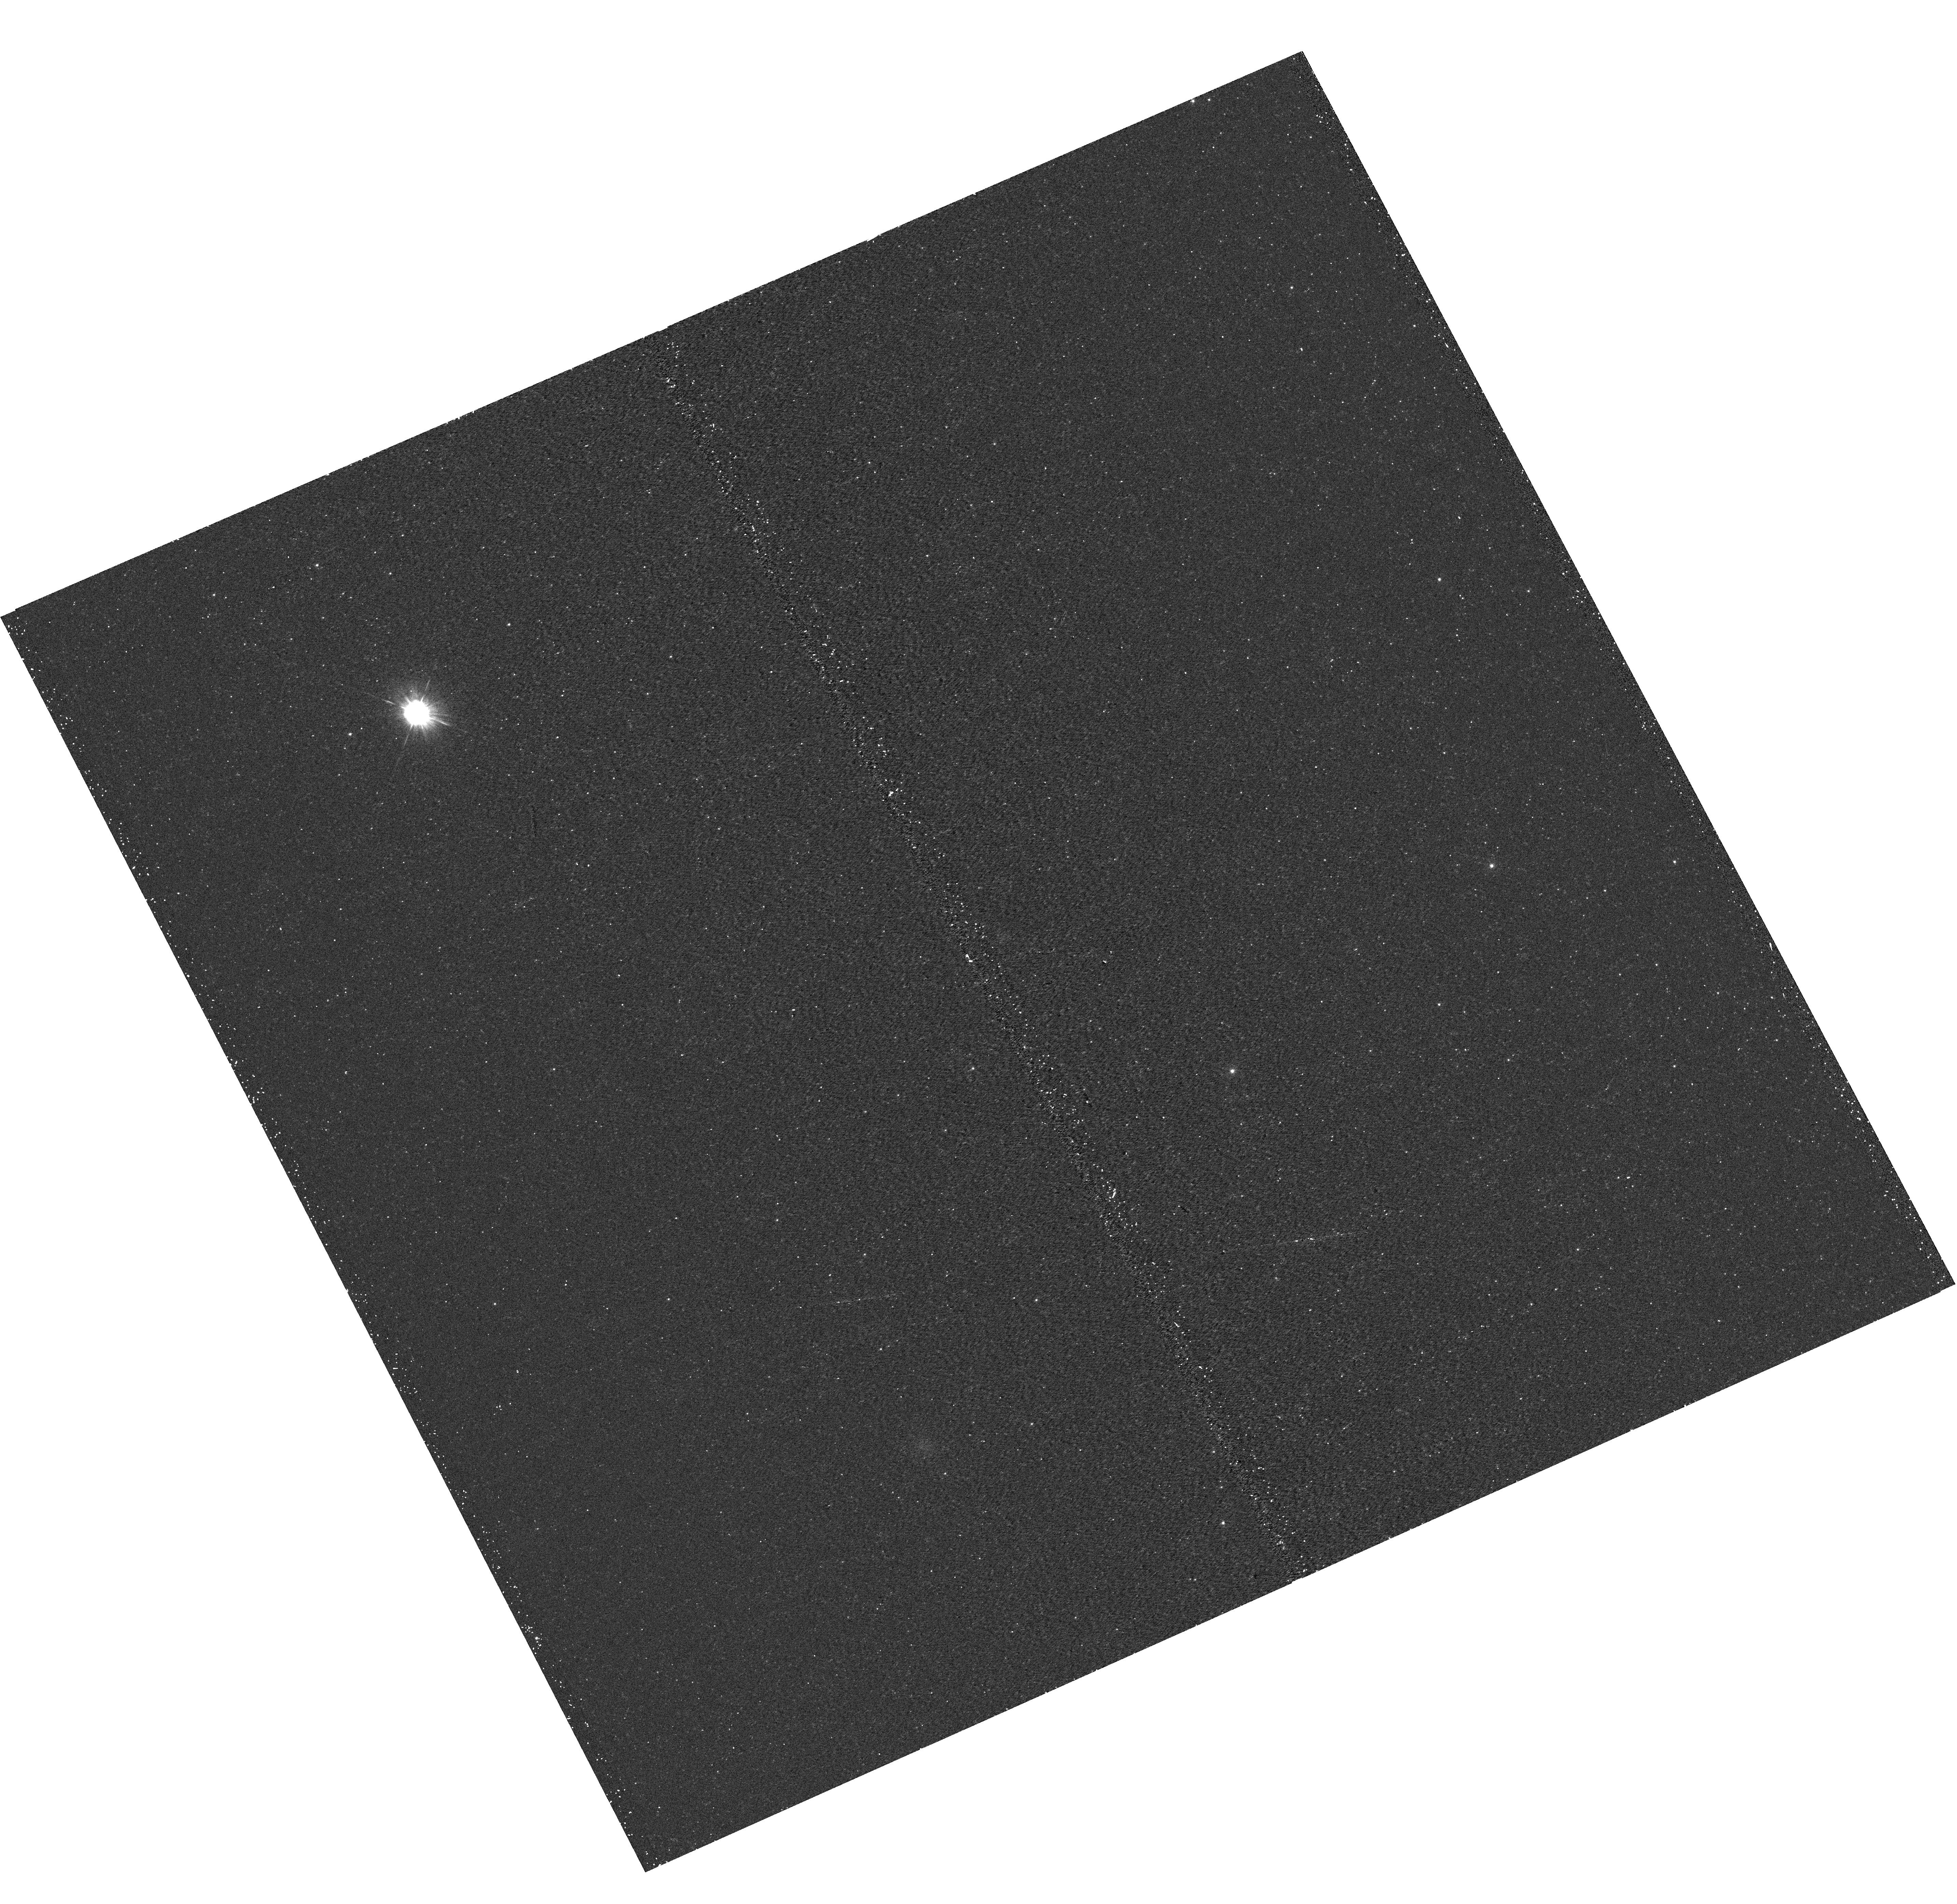
Target: M31-B04-F08-UVIS. Instrument: WFC3/UVIS. Filter: F275W. Exposure: 17 min. Observation ID: hst_12107_08_wfc3_uvis_f275w_ibfi08

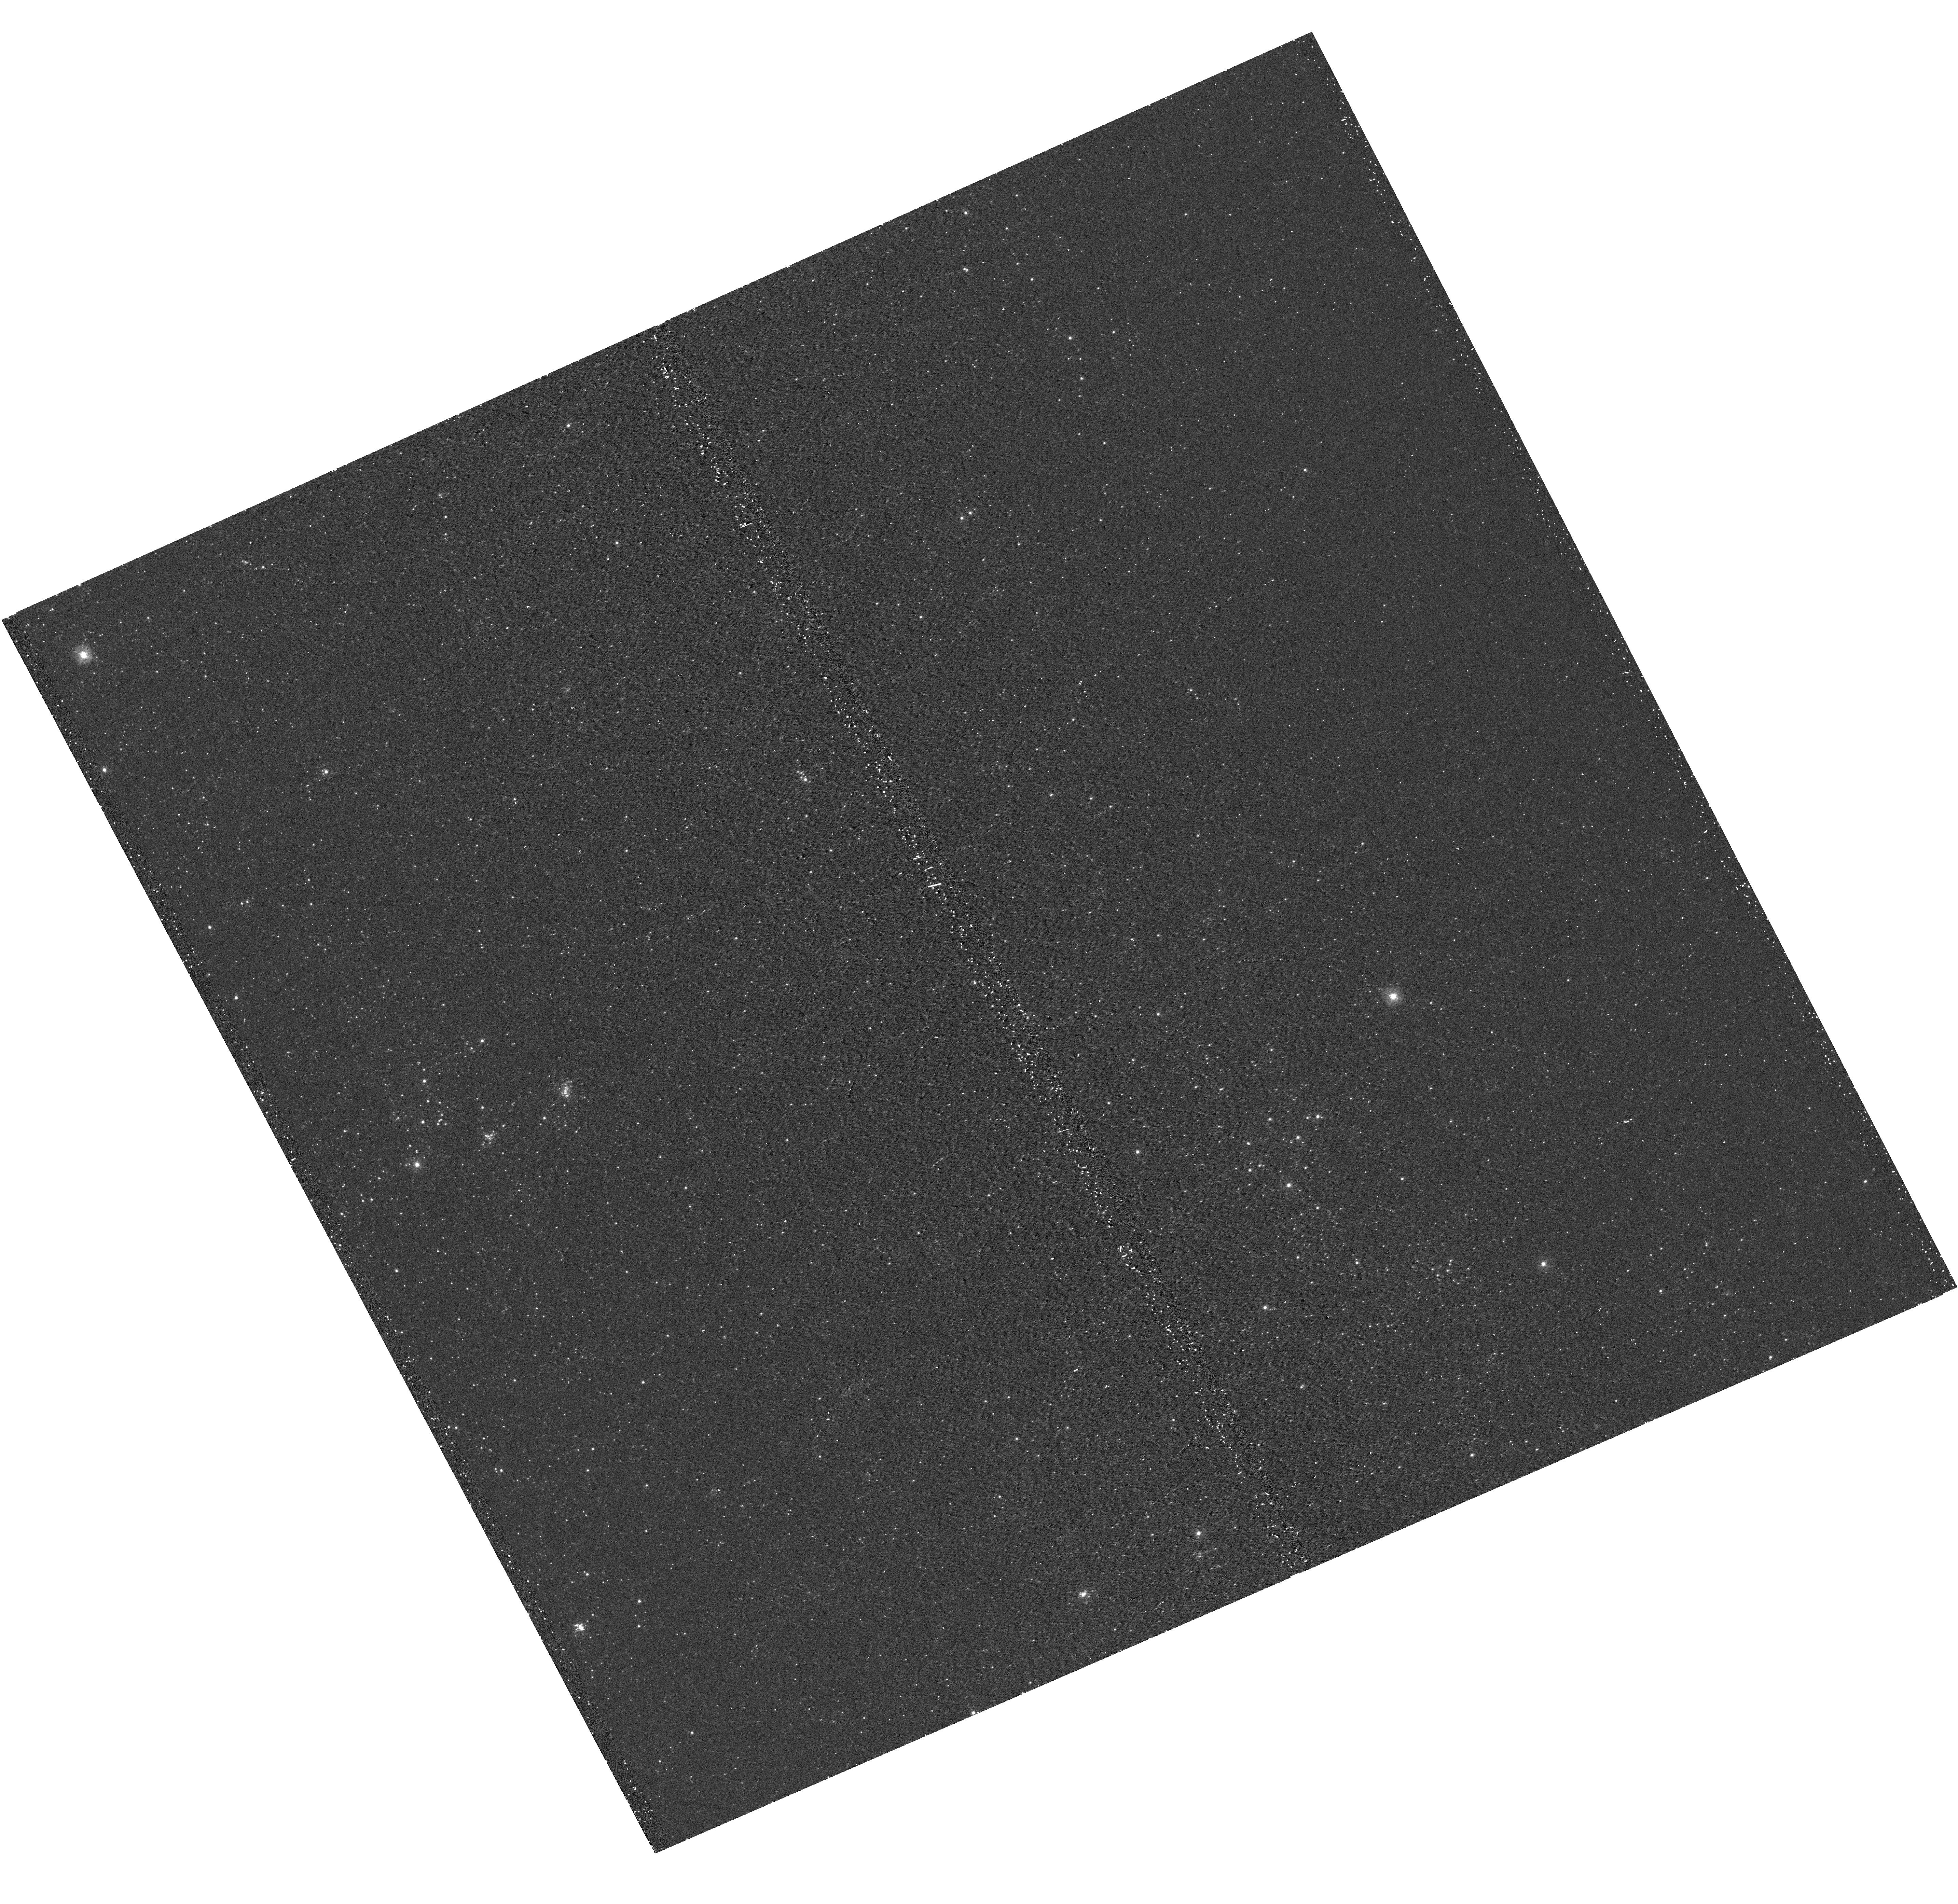
Target: M31-B04-F17-UVIS. Instrument: WFC3/UVIS. Filter: F275W. Exposure: 15 min. Observation ID: hst_12107_17_wfc3_uvis_f275w_ibfi17

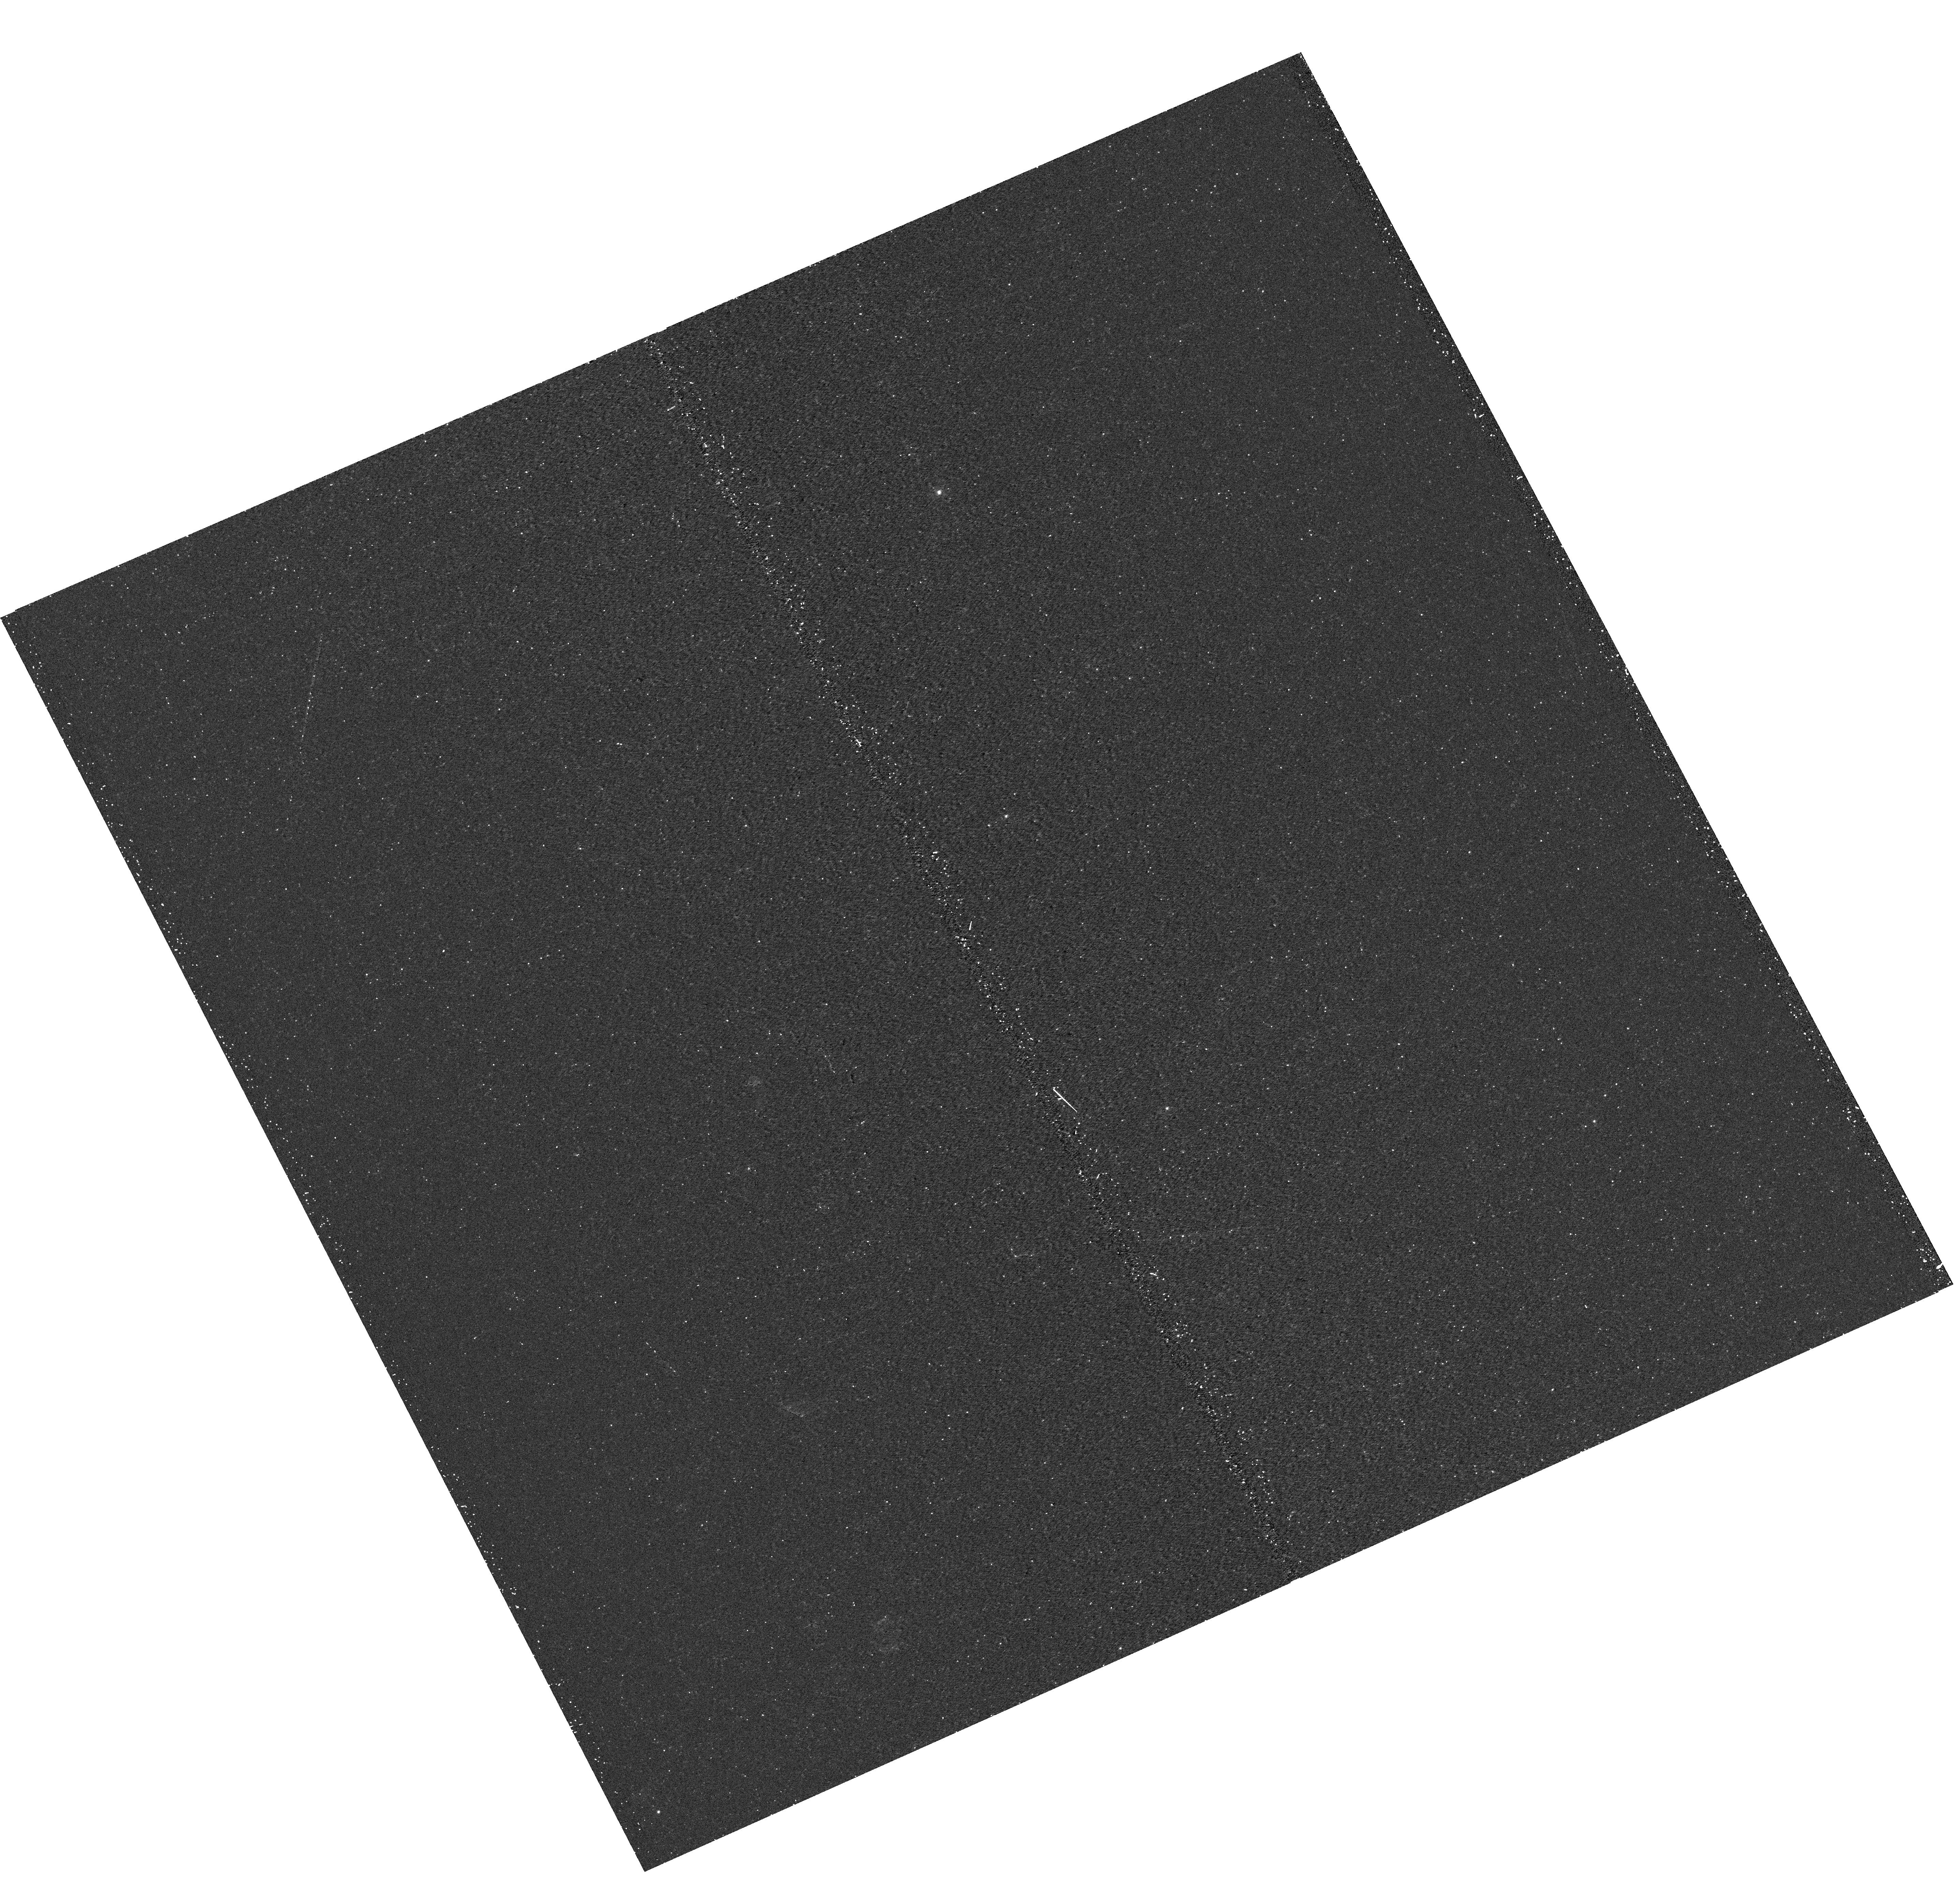
Target: M31-B04-F13-UVIS. Instrument: WFC3/UVIS. Filter: F275W. Exposure: 17 min. Observation ID: hst_12107_13_wfc3_uvis_f275w_ibfi13

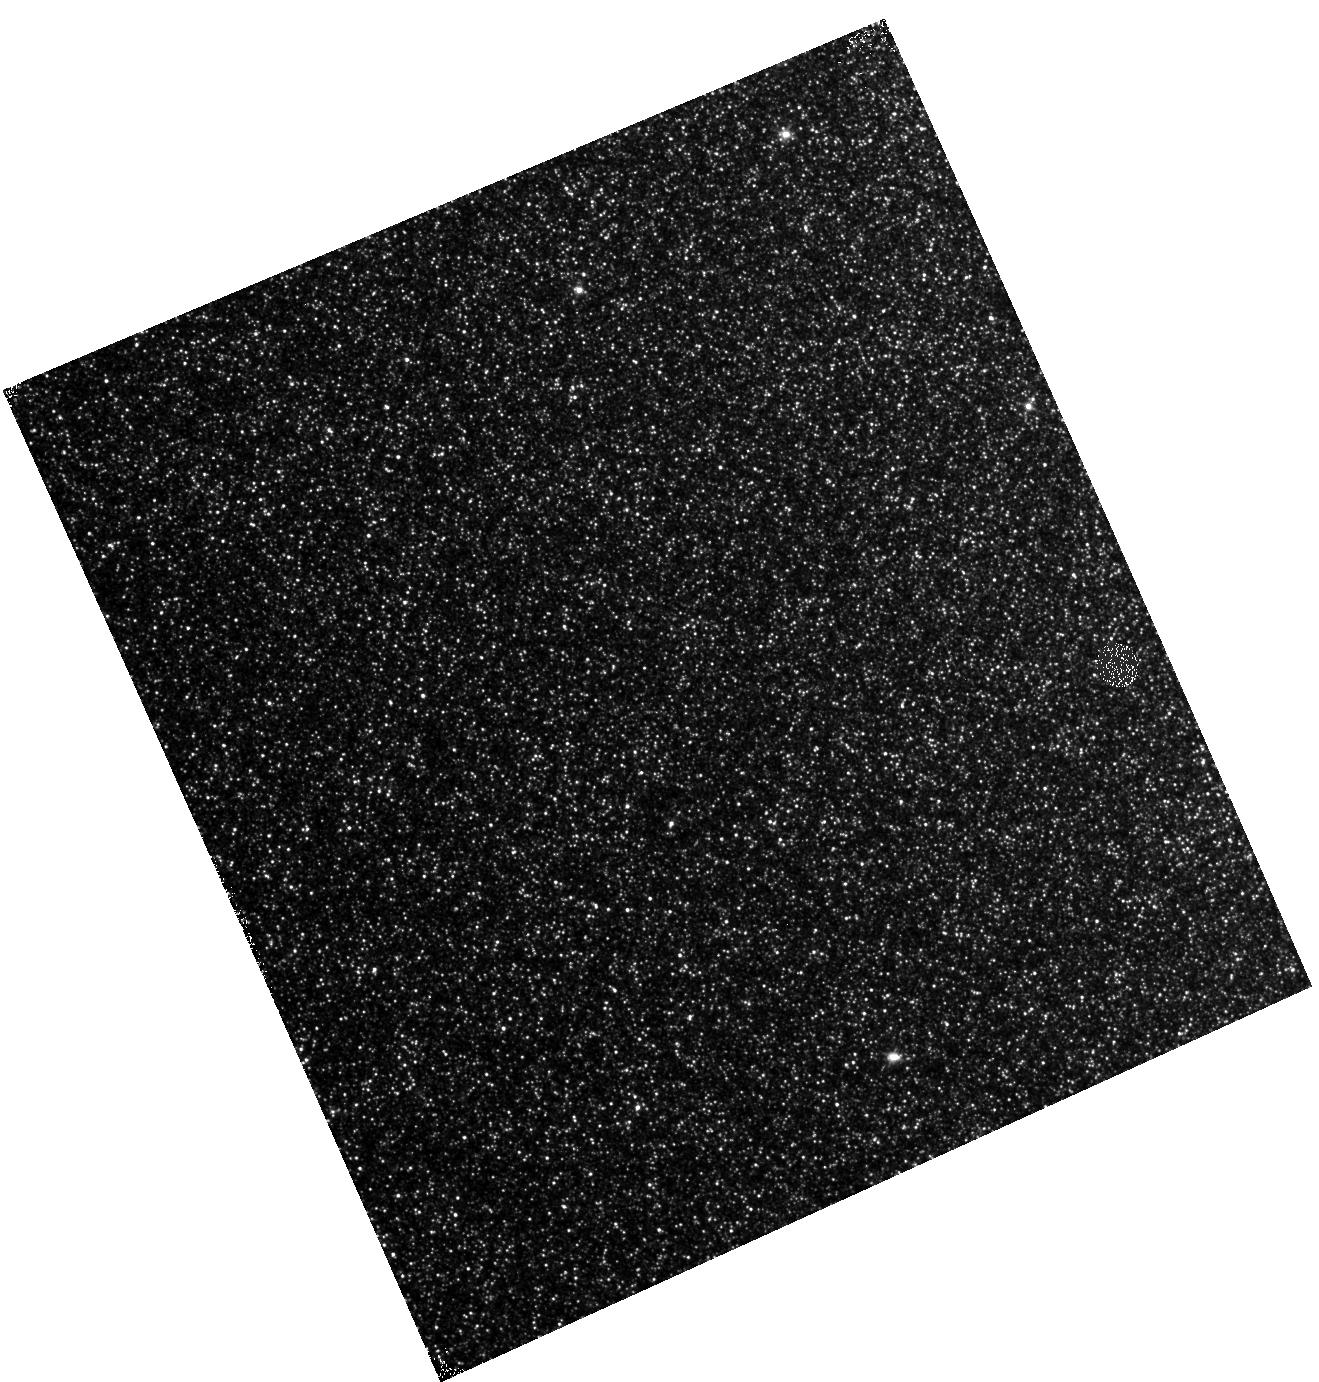
Target: M31-B04-F18-IR. Instrument: WFC3/IR. Filter: F110W. Exposure: 12 min. Observation ID: hst_12107_18_wfc3_ir_f110w_ibfi18

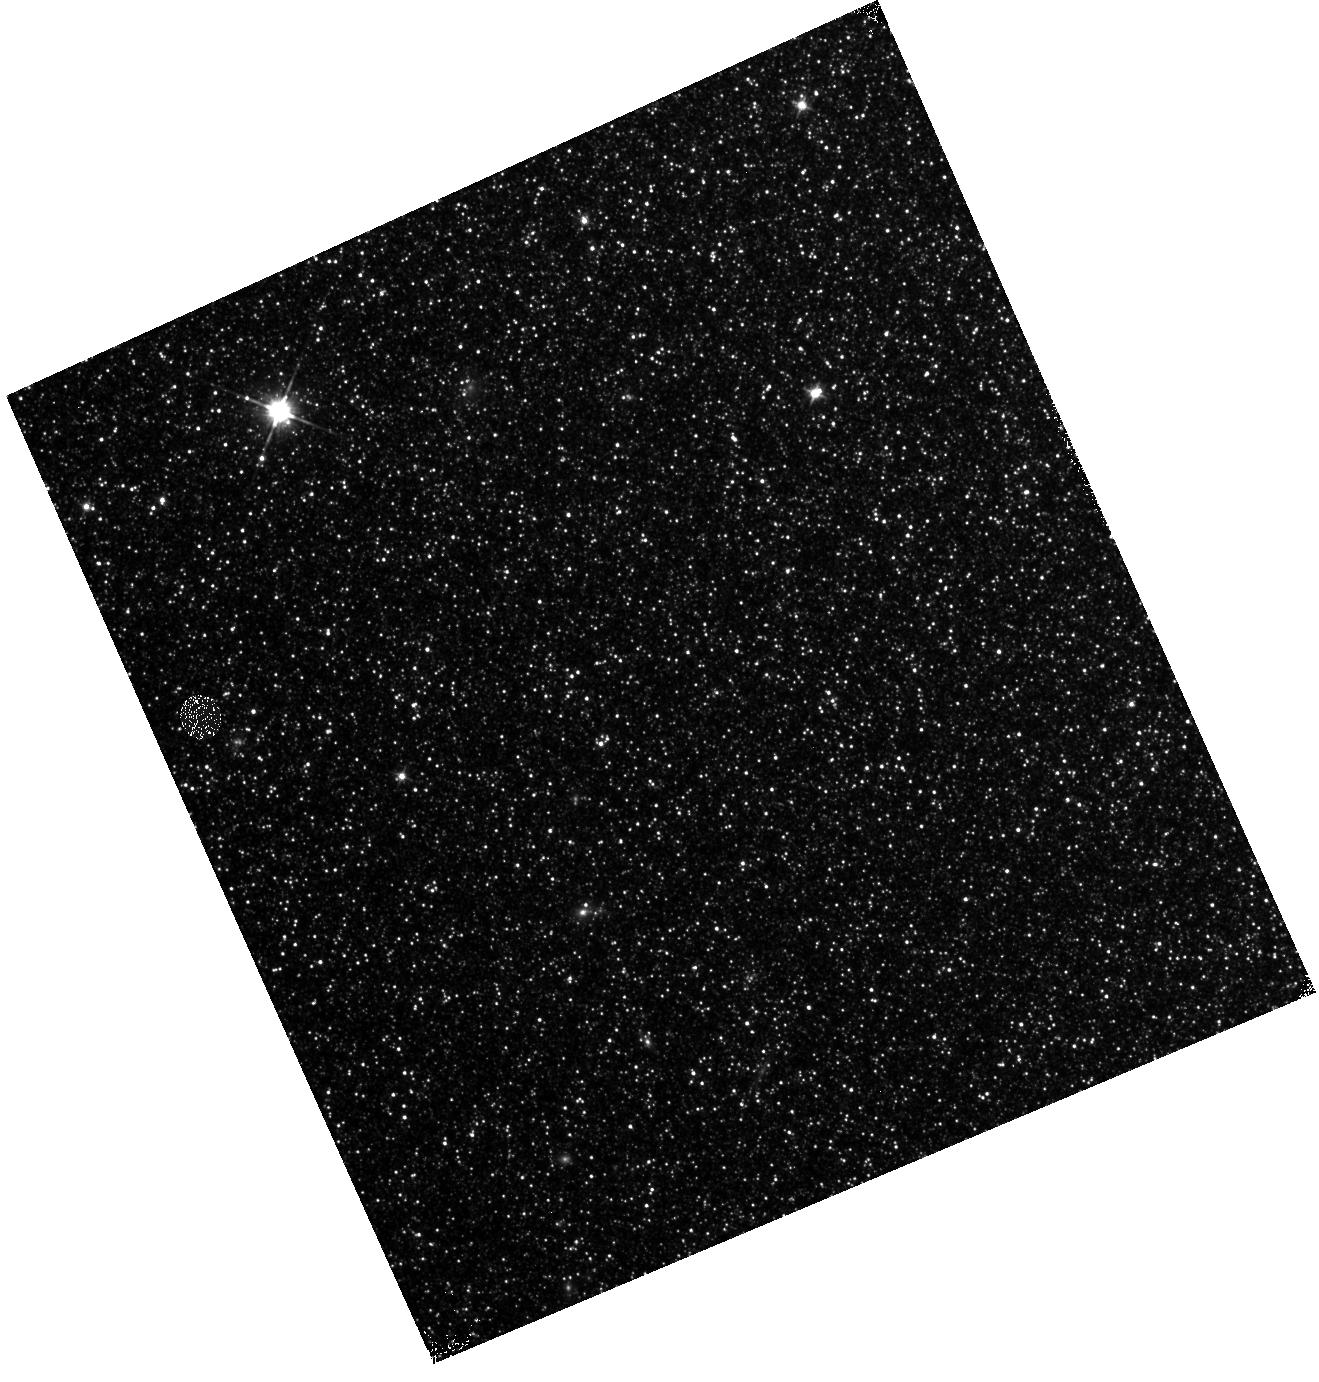
Target: M31-B04-F02-IR. Instrument: WFC3/IR. Filter: F110W. Exposure: 13 min. Observation ID: hst_12107_02_wfc3_ir_f110w_ibfi02

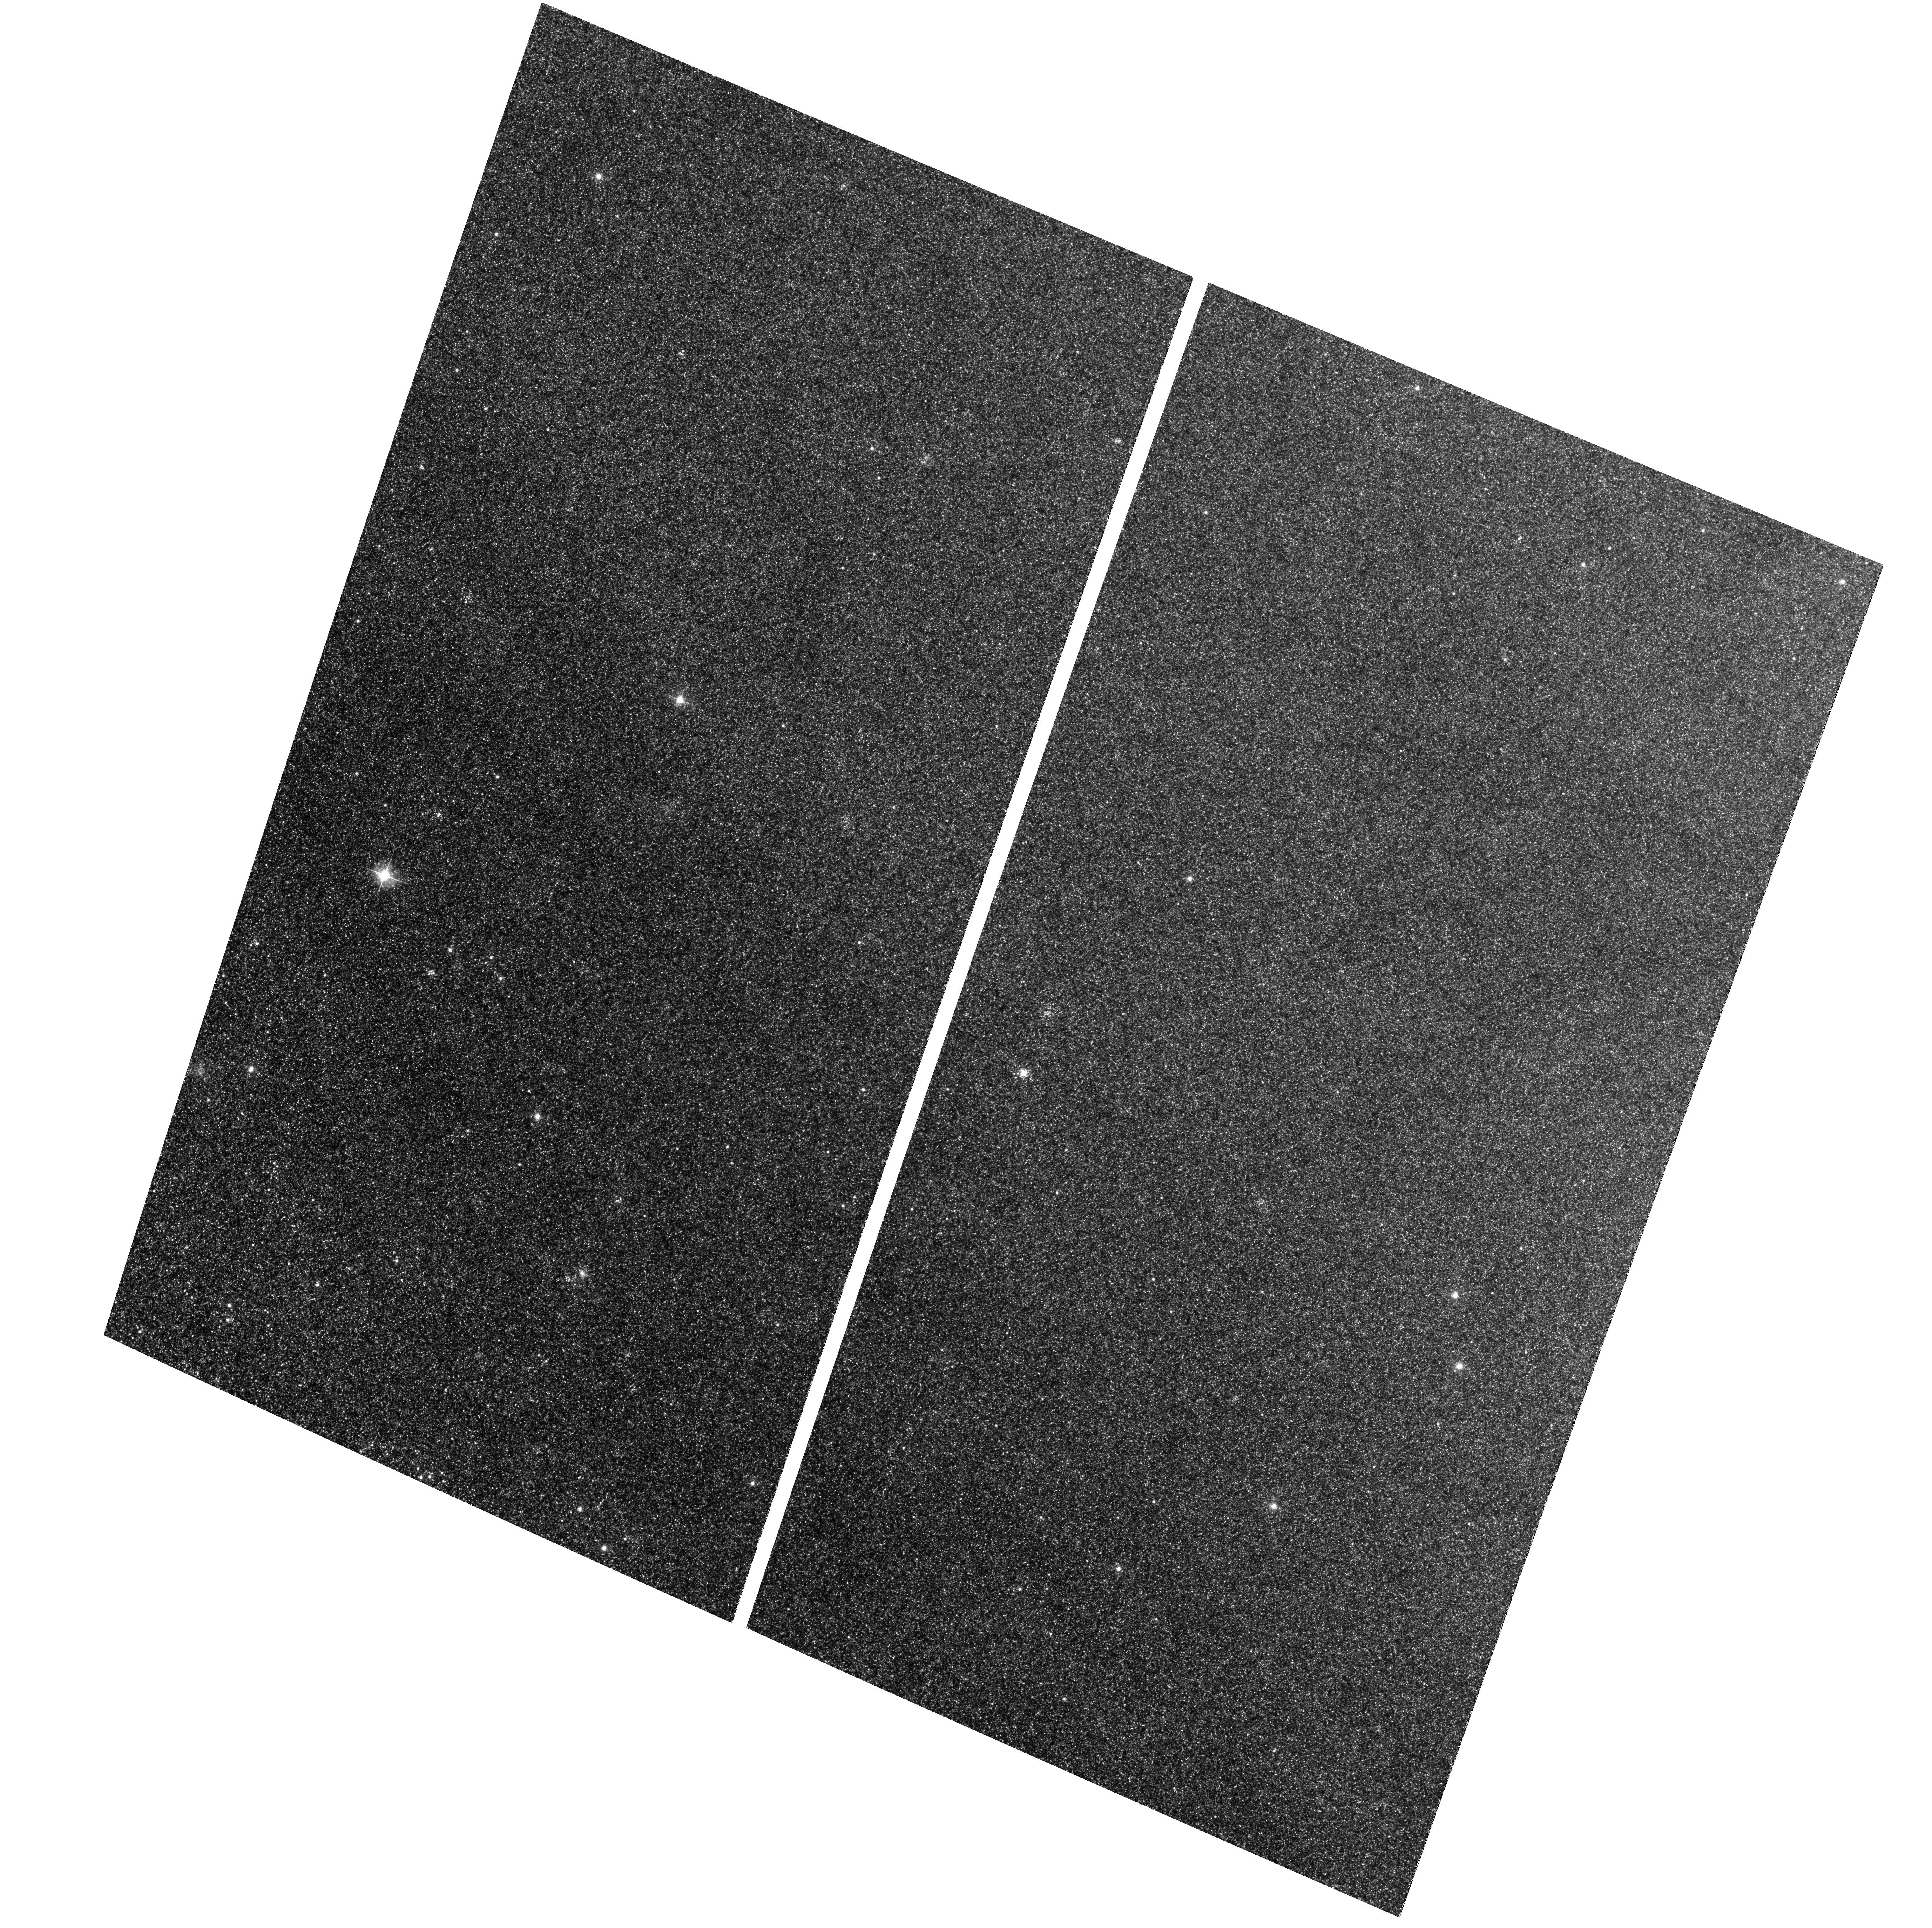
Target: M31-B04-F12-WFC. Instrument: ACS/WFC. Filter: F475W. Exposure: 32 min. Observation ID: hst_12107_09_acs_wfc_f475w_jbfi09

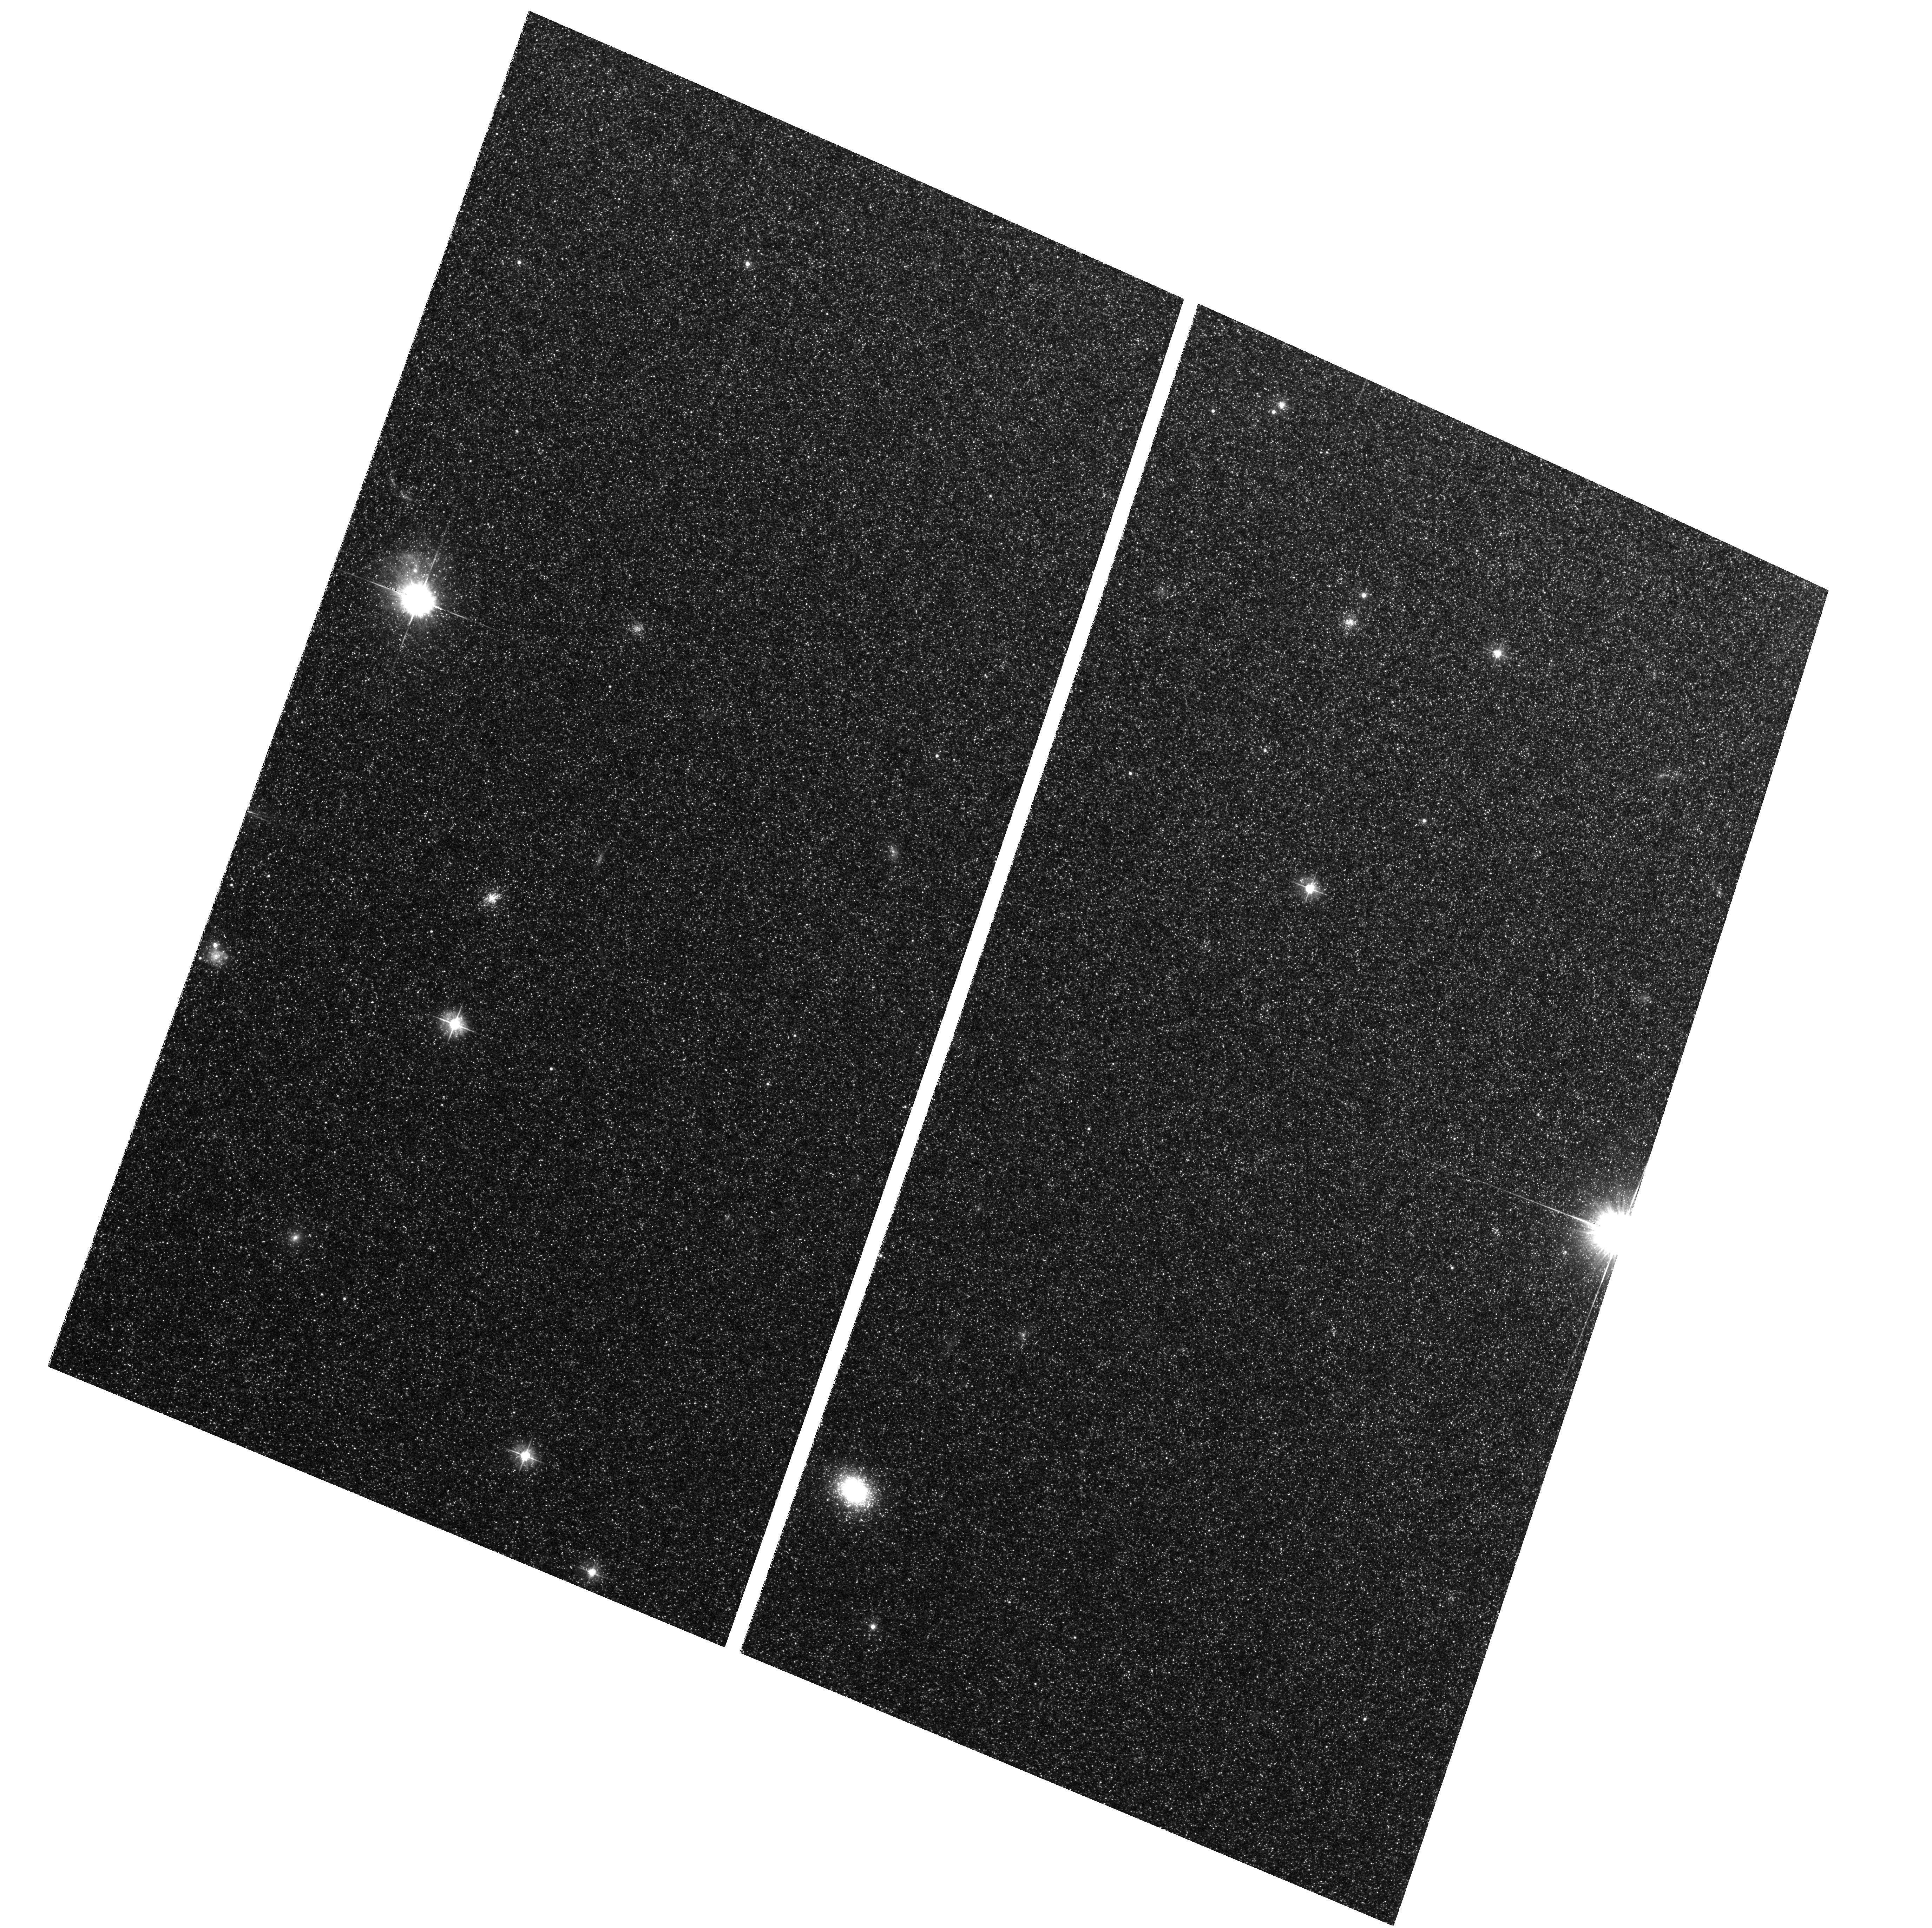
Target: M31-B04-F01-WFC. Instrument: ACS/WFC. Filter: F475W. Exposure: 29 min. Observation ID: hst_12107_04_acs_wfc_f475w_jbfi04

A Panchromatic Hubble Andromeda Treasury - I (PI: Dalcanton, Julianne)

We propose to image the north east quadrant of M31 to deep limits in the UV, optical, and near-IR. HST imaging should resolve the galaxy into more than 100 million stars, all with common distances and foreground extinctions. UV through NIR stellar photometry (F275W, F336W with WFC3/UVIS, F475W and F814W with ACS/WFC, and F110W and F160W with WFC3/NIR) will provide effective temperatures for a wide range of spectral types, while simultaneously mapping M31's extinction. Our central science drivers are to: understand high-mass variations in the stellar IMF as a function of SFR intensity and metallicity; capture the spatially-resolved star formation history of M31; study a vast sample of stellar clusters with a range of ages and metallicities. These are central to understanding stellar evolution and clustered star formation; constraining ISM energetics; and understanding the counterparts and environments of transient objects (novae, SNe, variable stars, x-ray sources, etc.). As its legacy, this survey adds M31 to the Milky Way and Magellanic Clouds as a fundamental calibrator of stellar evolution and star-formation processes for understanding the stellar populations of distant galaxies. Effective exposure times are 977s in F275W, 1368s in F336W, 4040s in F475W, 4042s in F814W, 699s in F110W, and 1796s in F160W, including short exposures to avoid saturation of bright sources. These depths will produce photon-limited images in the UV. Images will be crowding-limited in the optical and NIR, but will reach below the red clump at all radii. The images will reach the Nyquist sampling limit in F160W, F475W, and F814W.